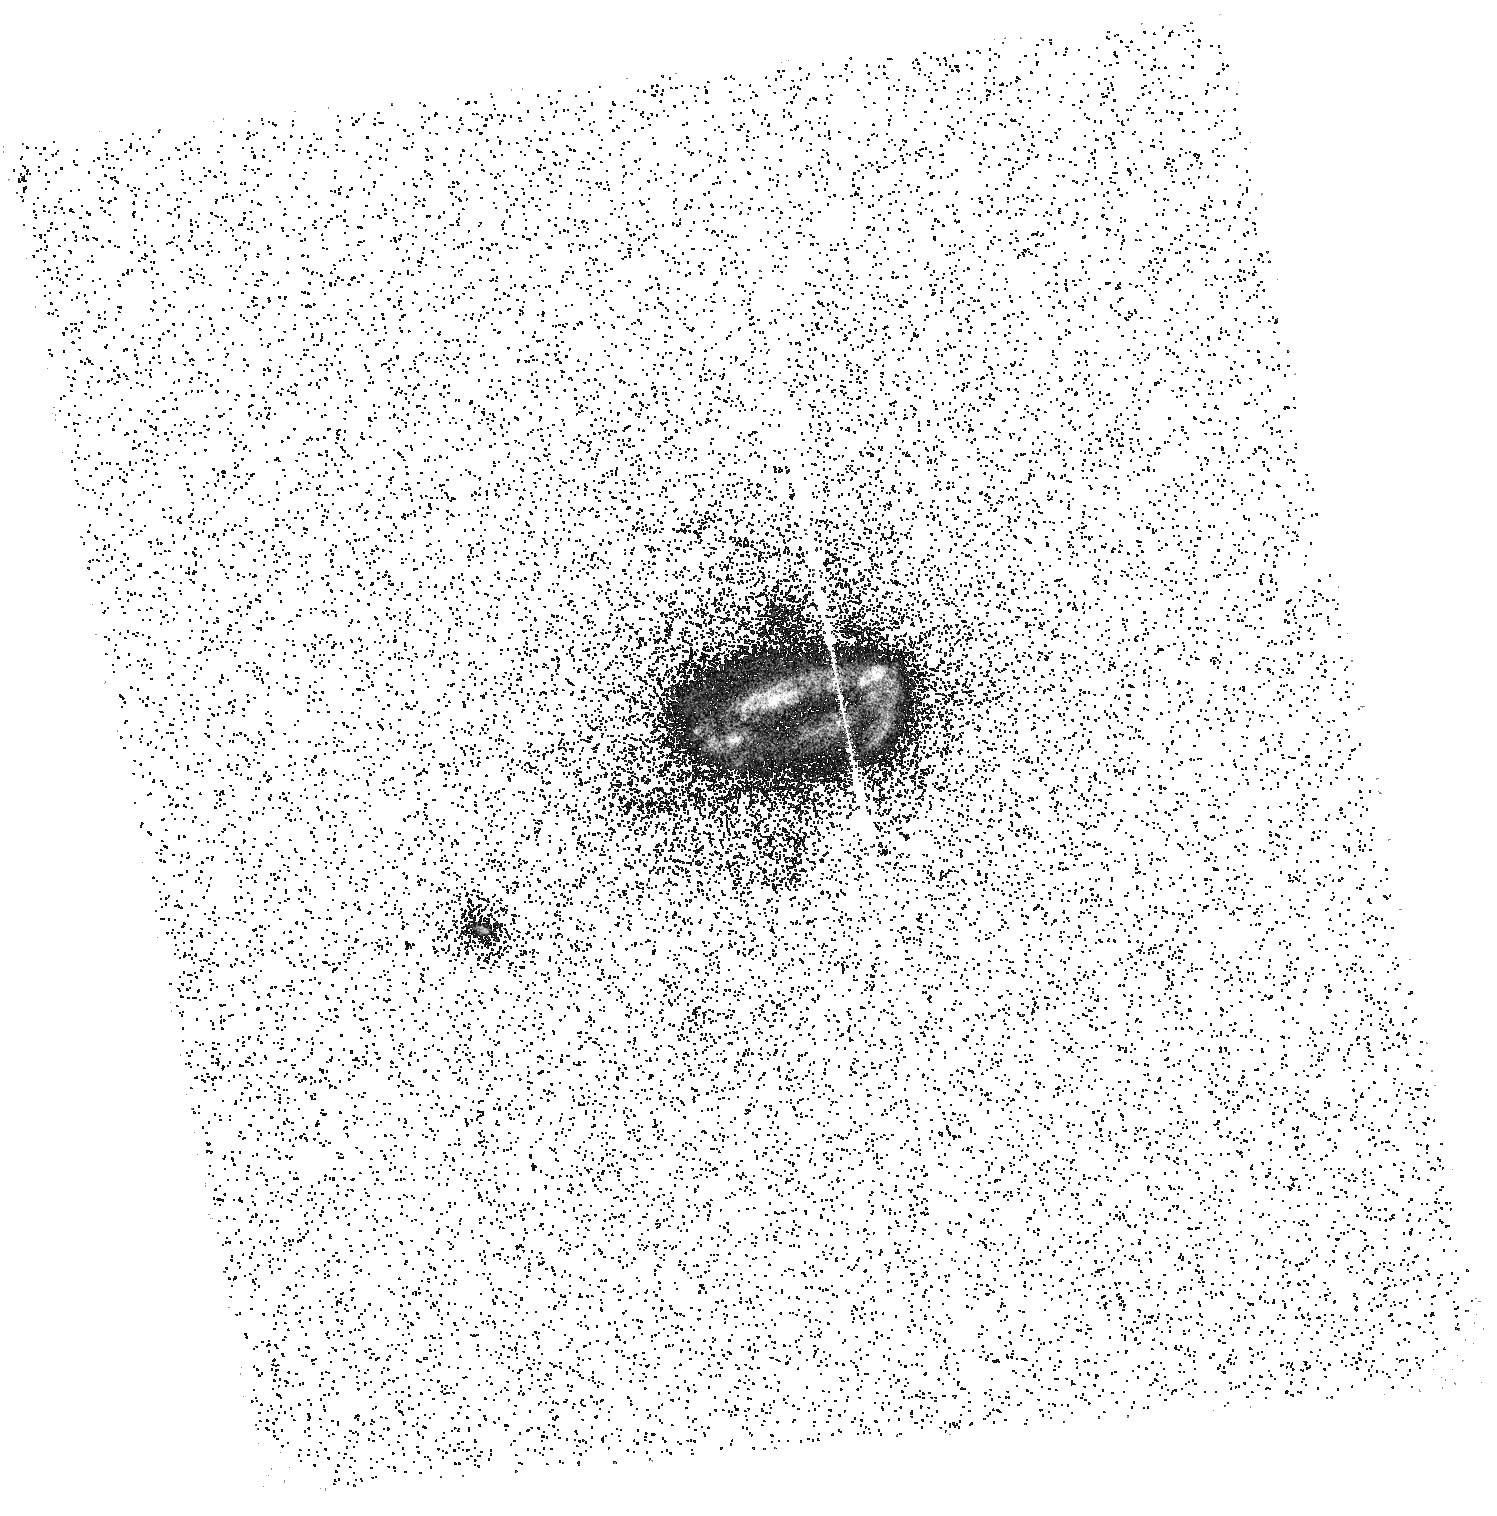
Target: ABELL0780. Instrument: ACS/SBC. Filter: F150LP. Exposure: 21 min. Observation ID: hst_12570_03_acs_sbc_f150lp_jbou03

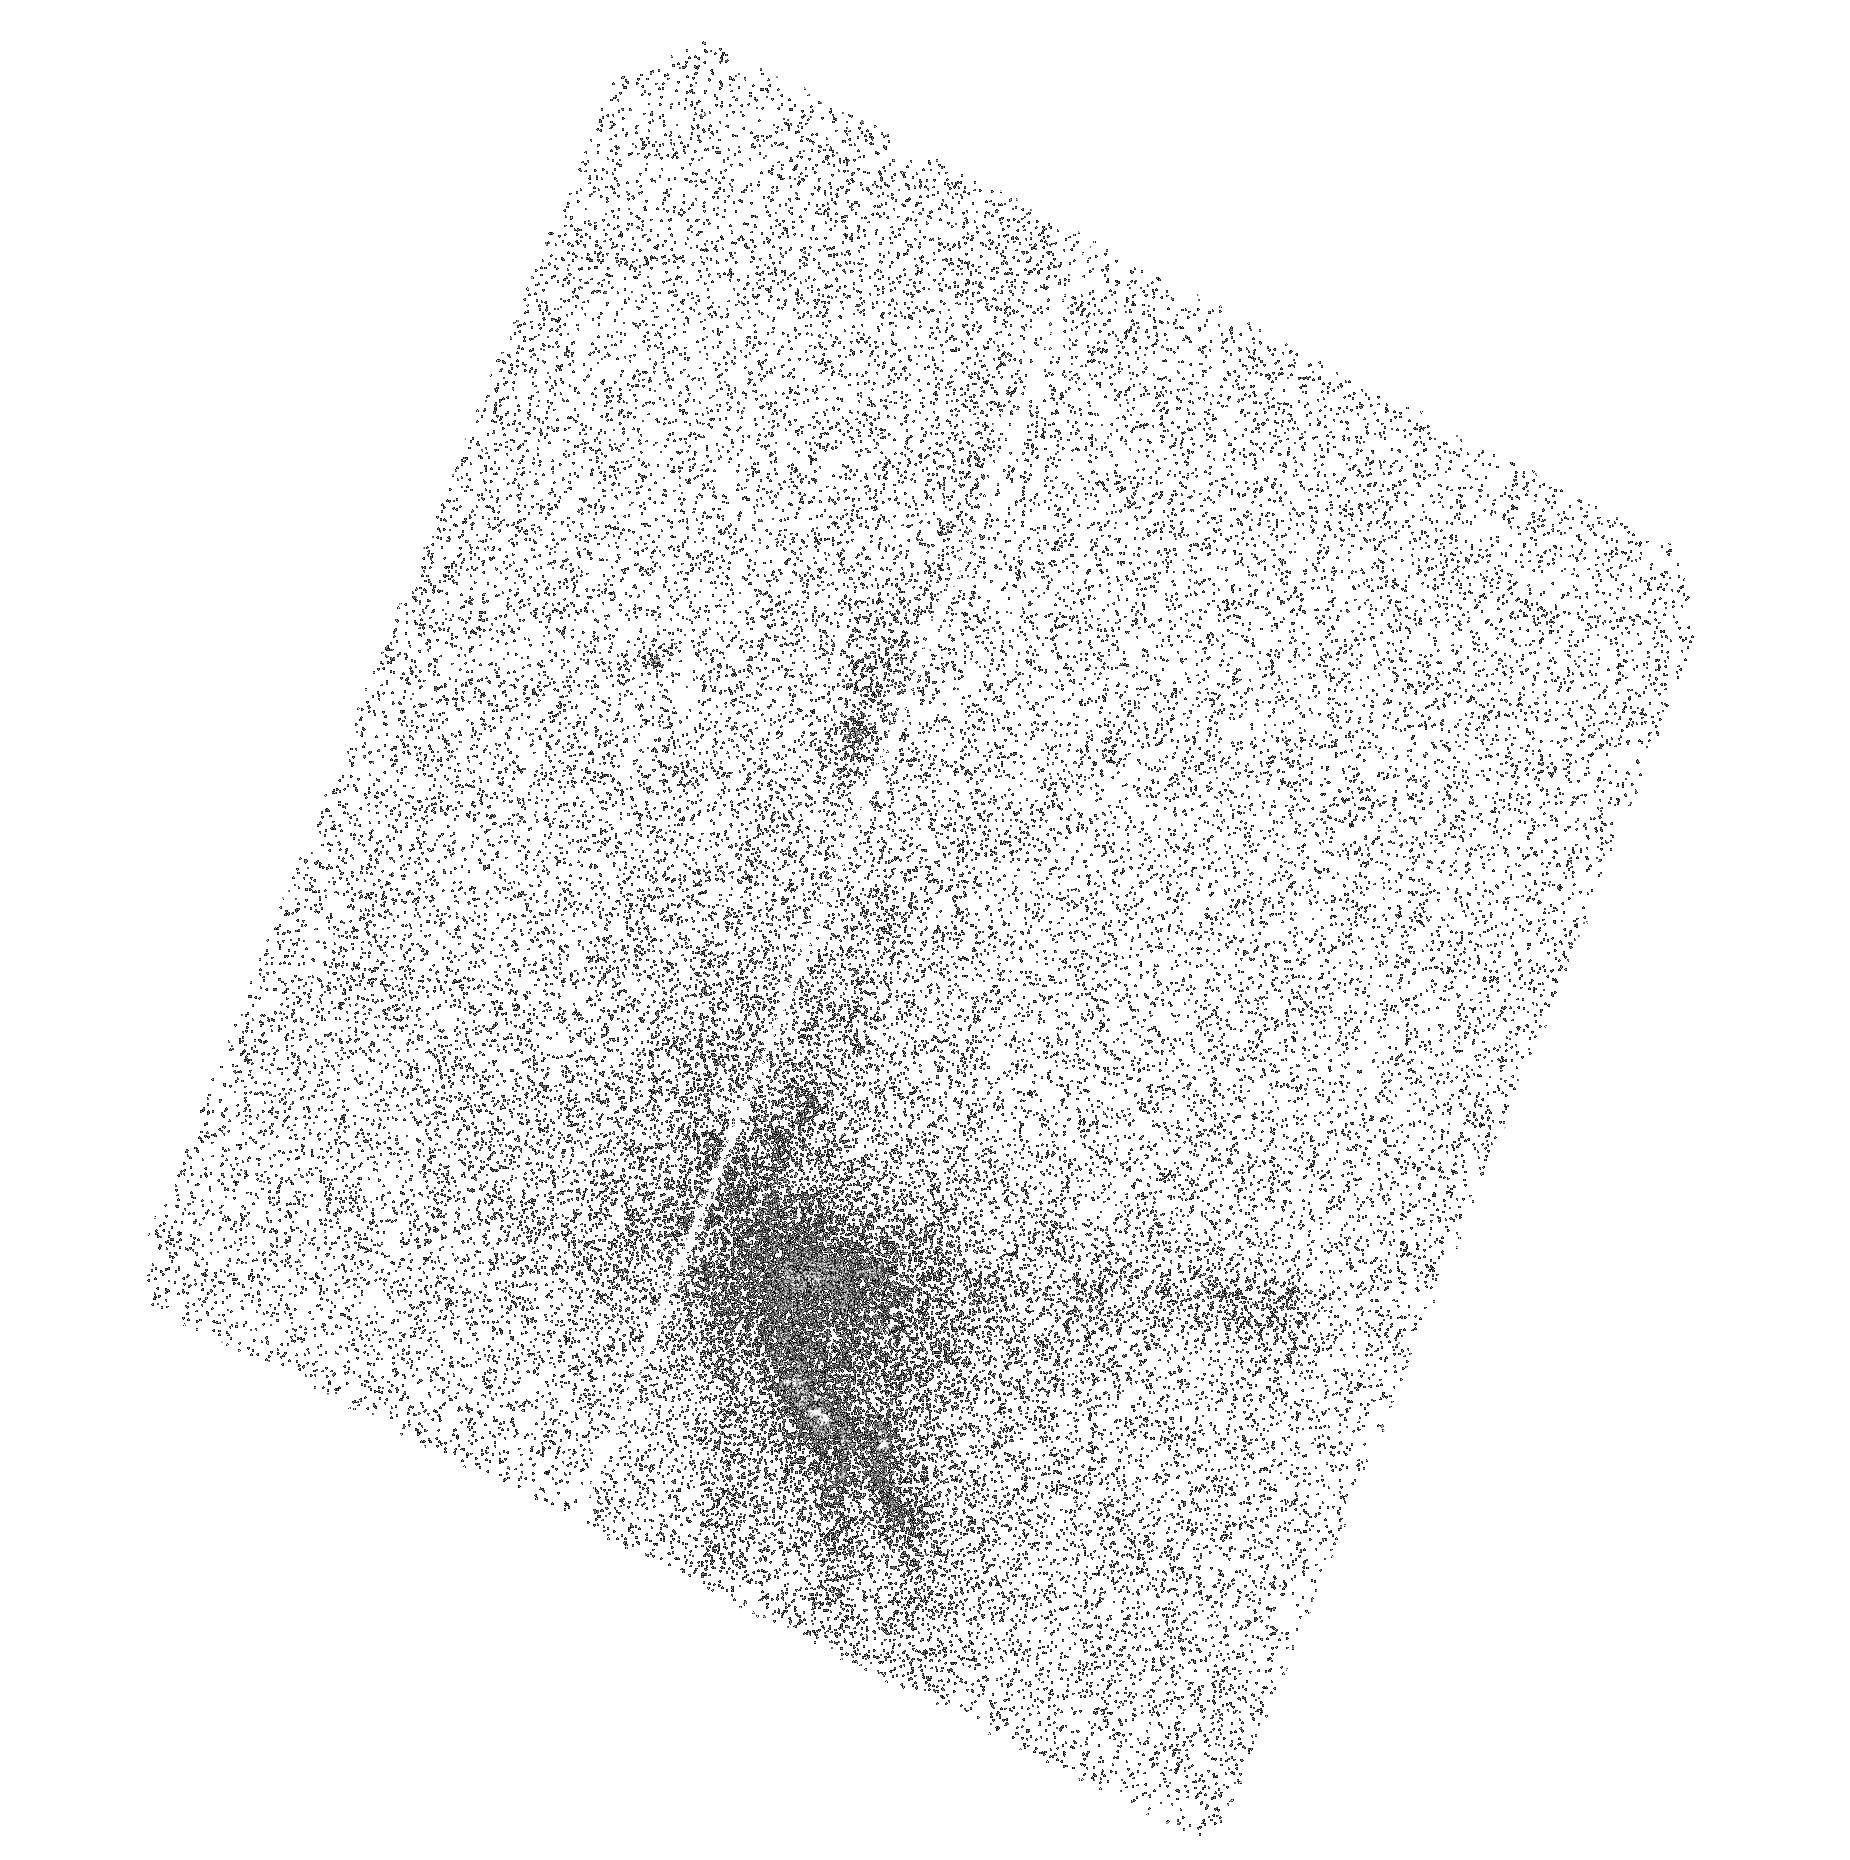
Target: ABELLS1101. Instrument: ACS/SBC. Filter: F140LP. Exposure: 22 min. Observation ID: hst_12570_04_acs_sbc_f140lp_jbou04

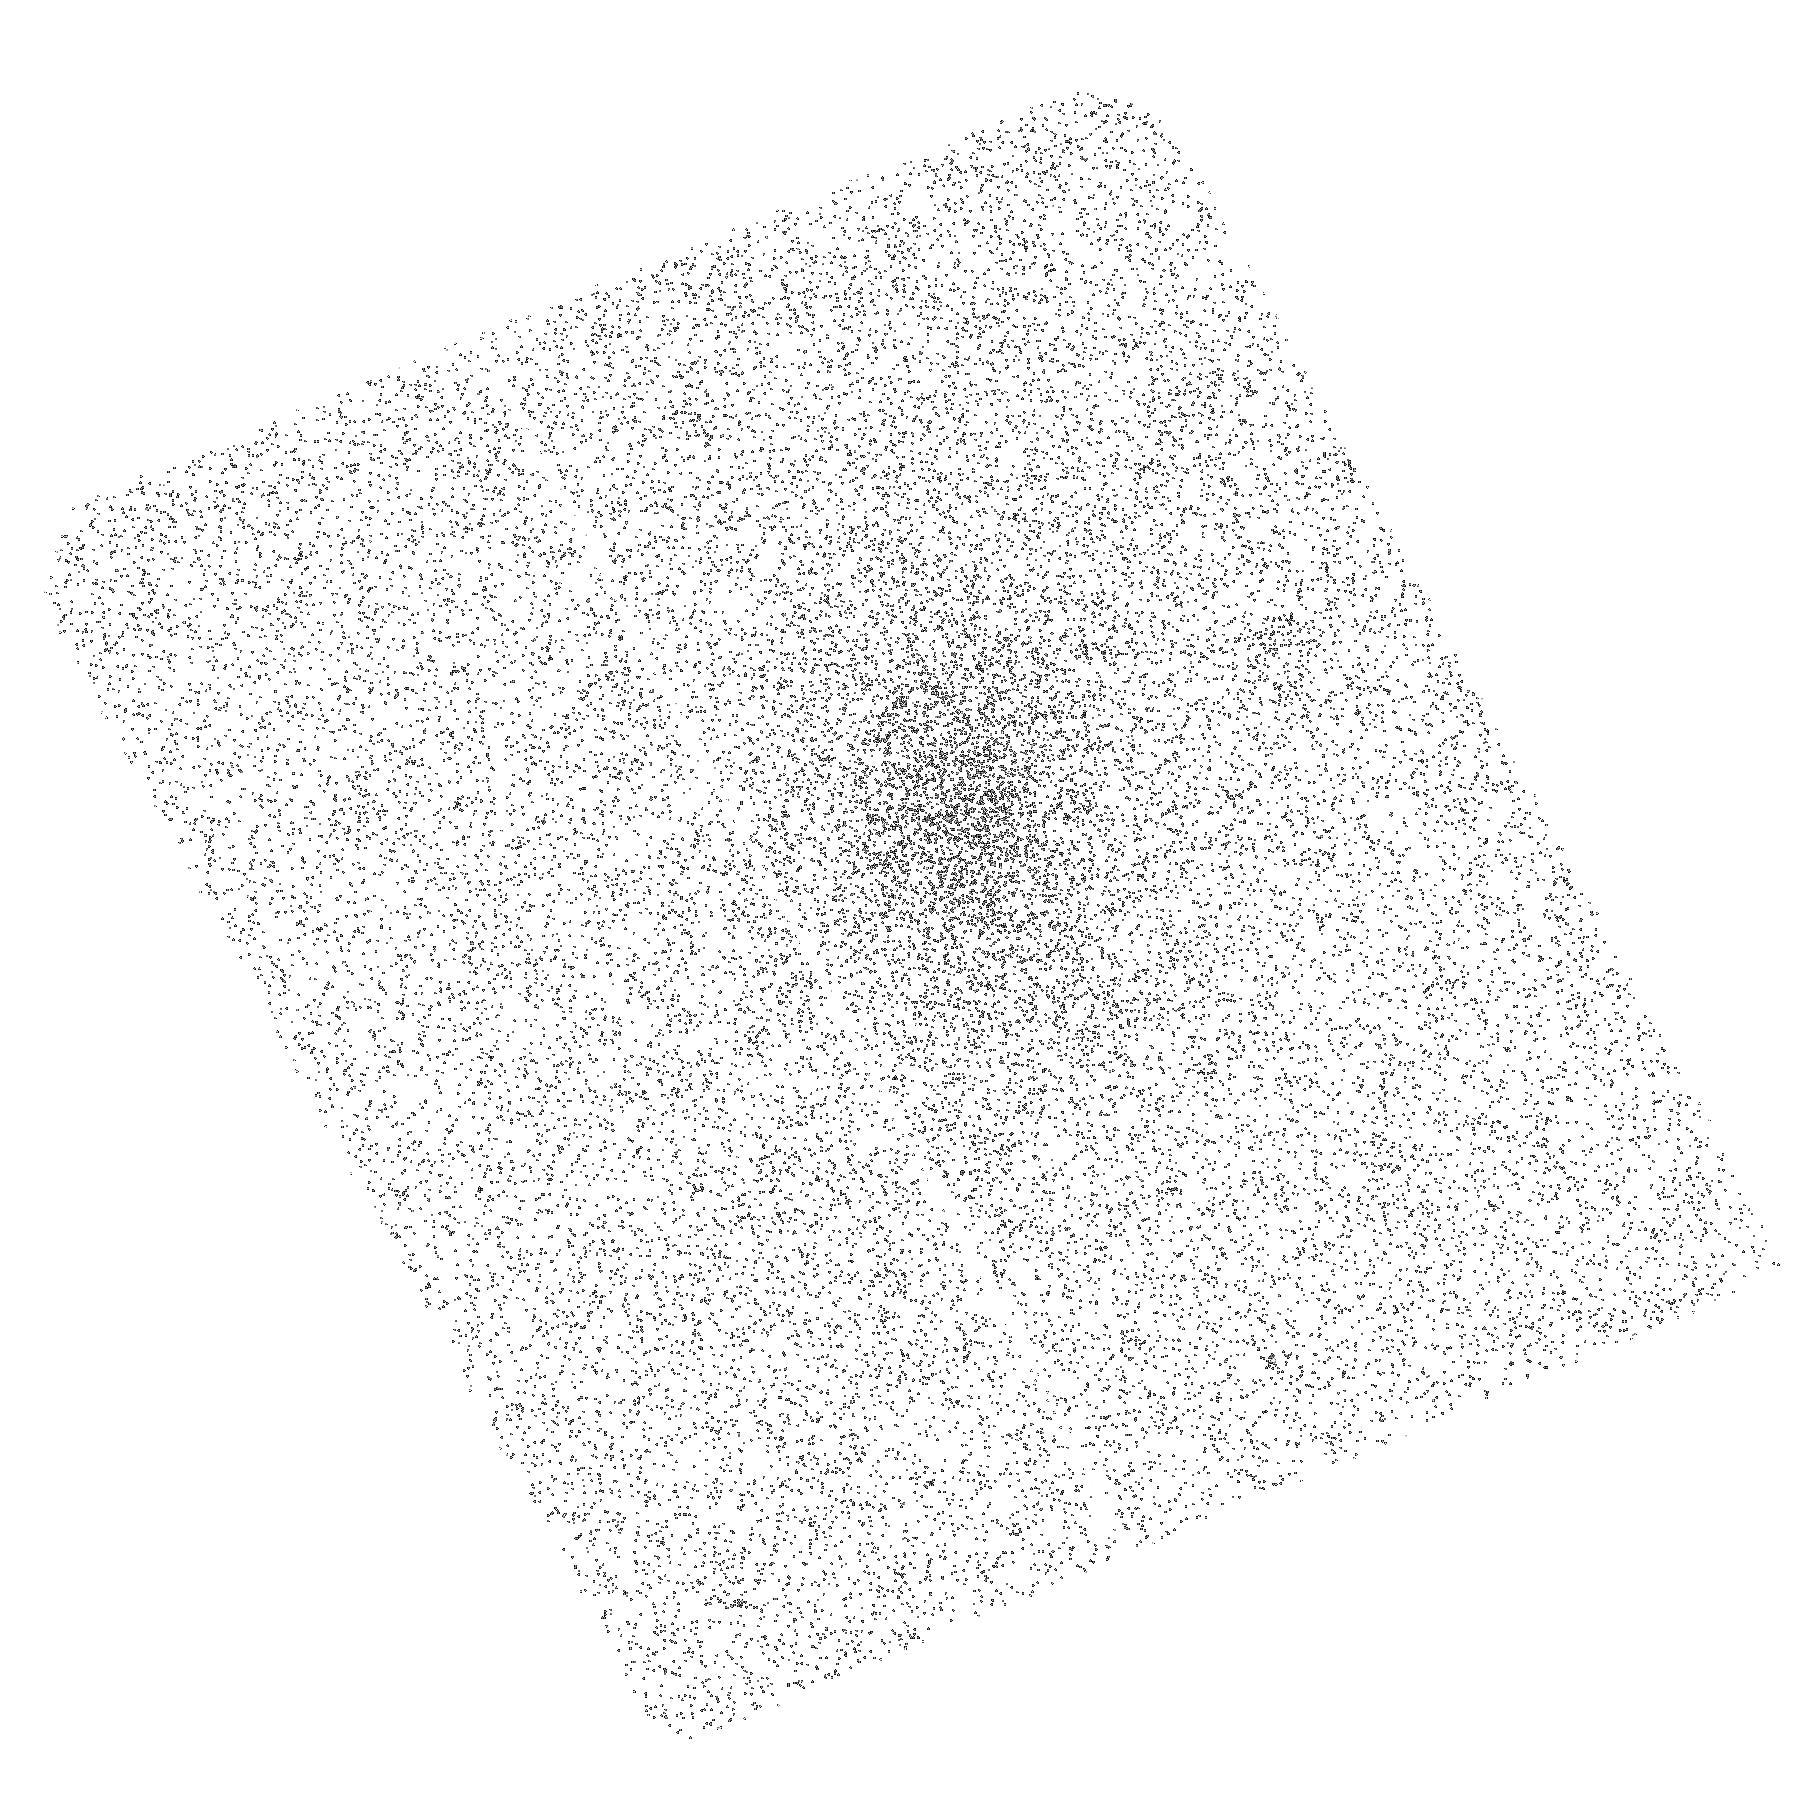
Target: NGC4325. Instrument: ACS/SBC. Filter: F150LP. Exposure: 21 min. Observation ID: hst_12570_05_acs_sbc_f150lp_jbou05

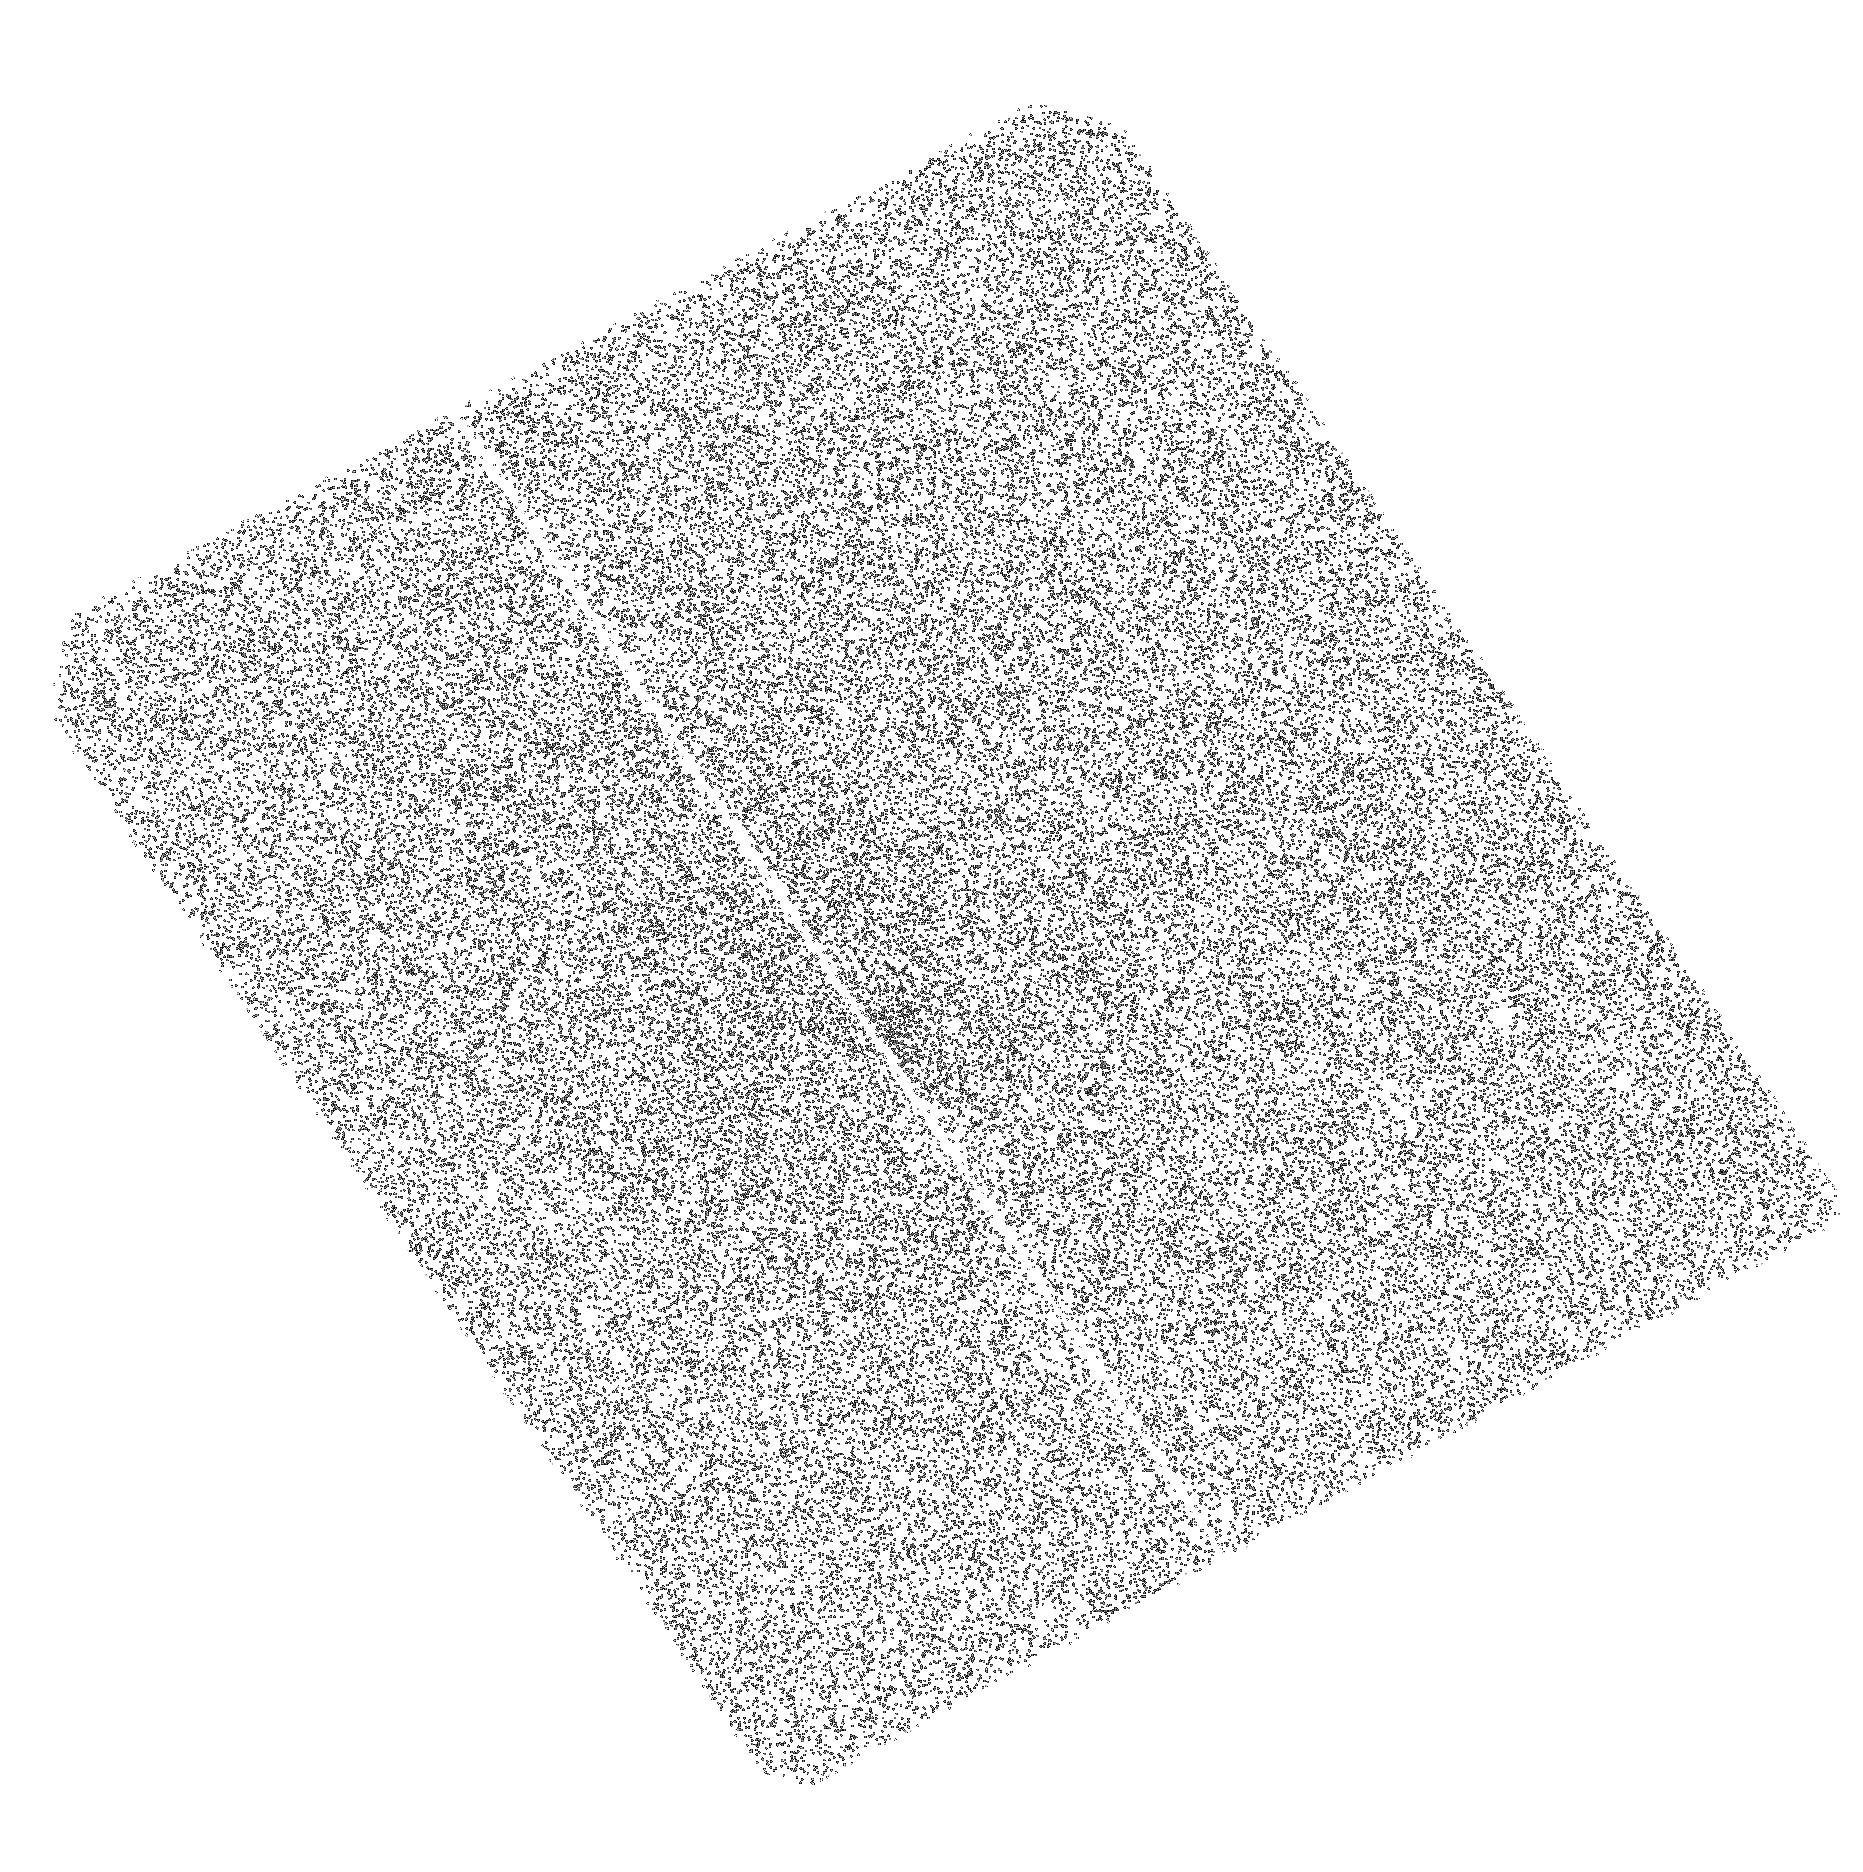
Target: ABELL0478. Instrument: ACS/SBC. Filter: F140LP. Exposure: 21 min. Observation ID: hst_12570_01_acs_sbc_f140lp_jbou01

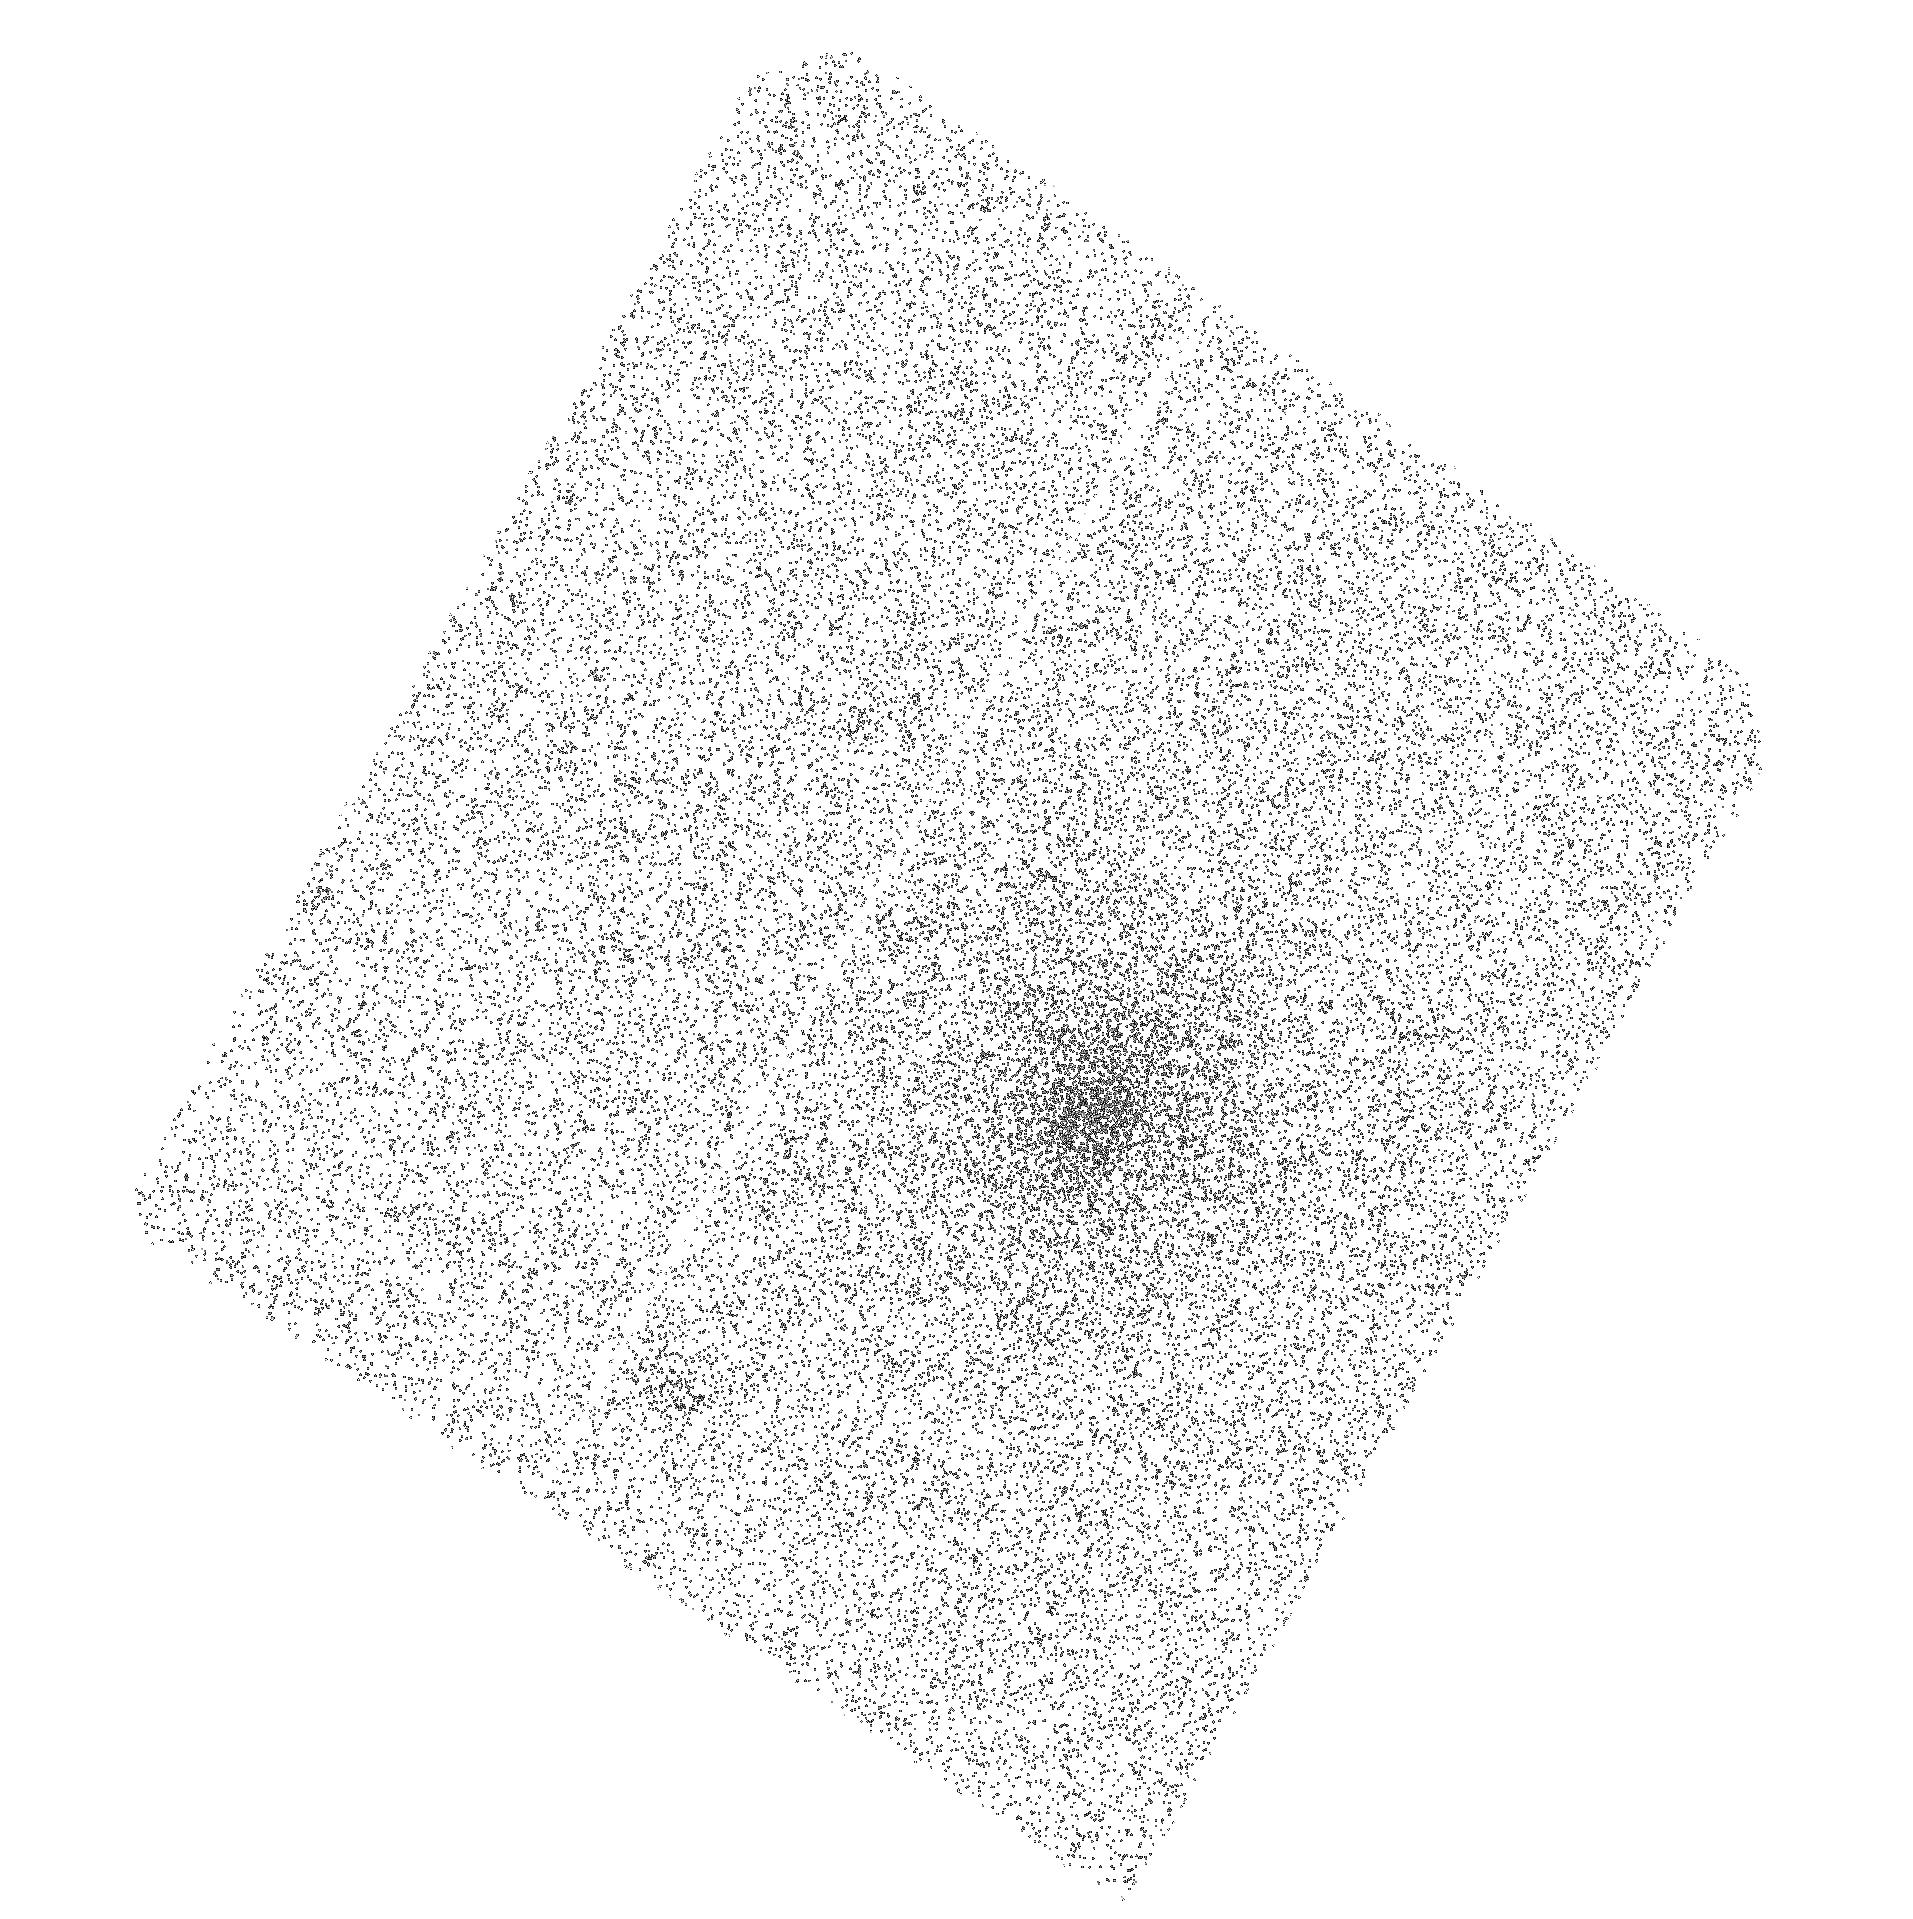
Target: ABELL0496. Instrument: ACS/SBC. Filter: F150LP. Exposure: 21 min. Observation ID: hst_12570_02_acs_sbc_f150lp_jbou02

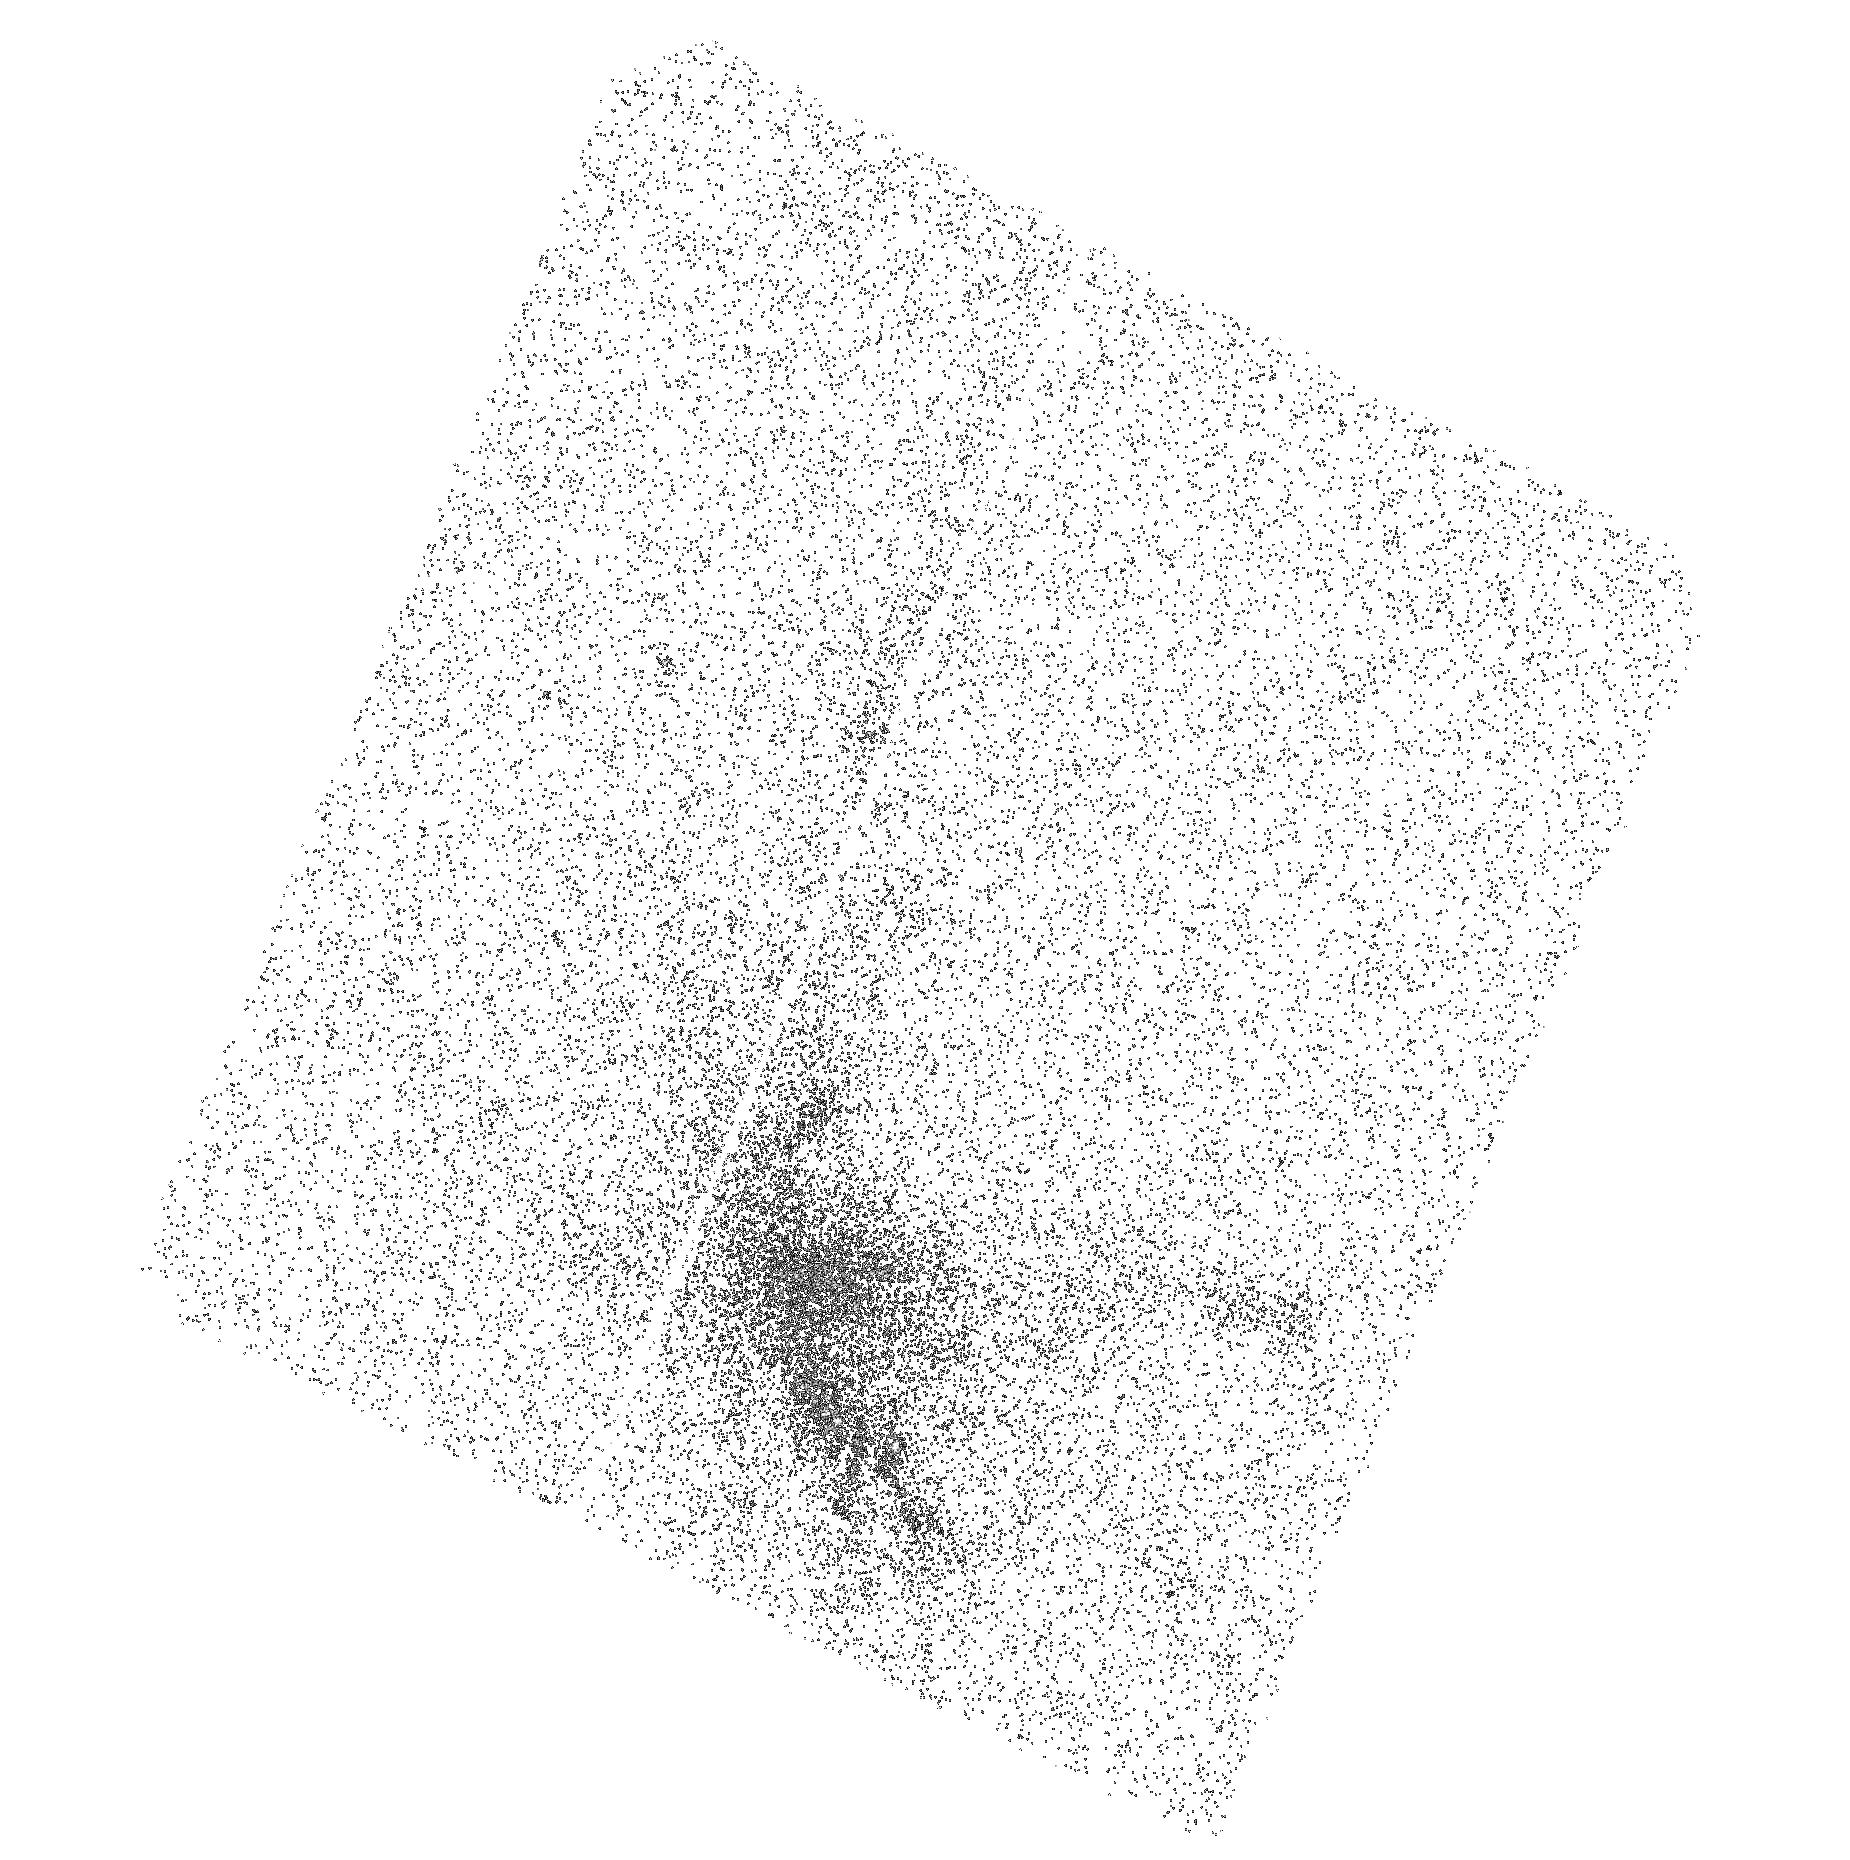
Target: ABELLS1101. Instrument: ACS/SBC. Filter: F150LP. Exposure: 22 min. Observation ID: hst_12570_04_acs_sbc_f150lp_jbou04

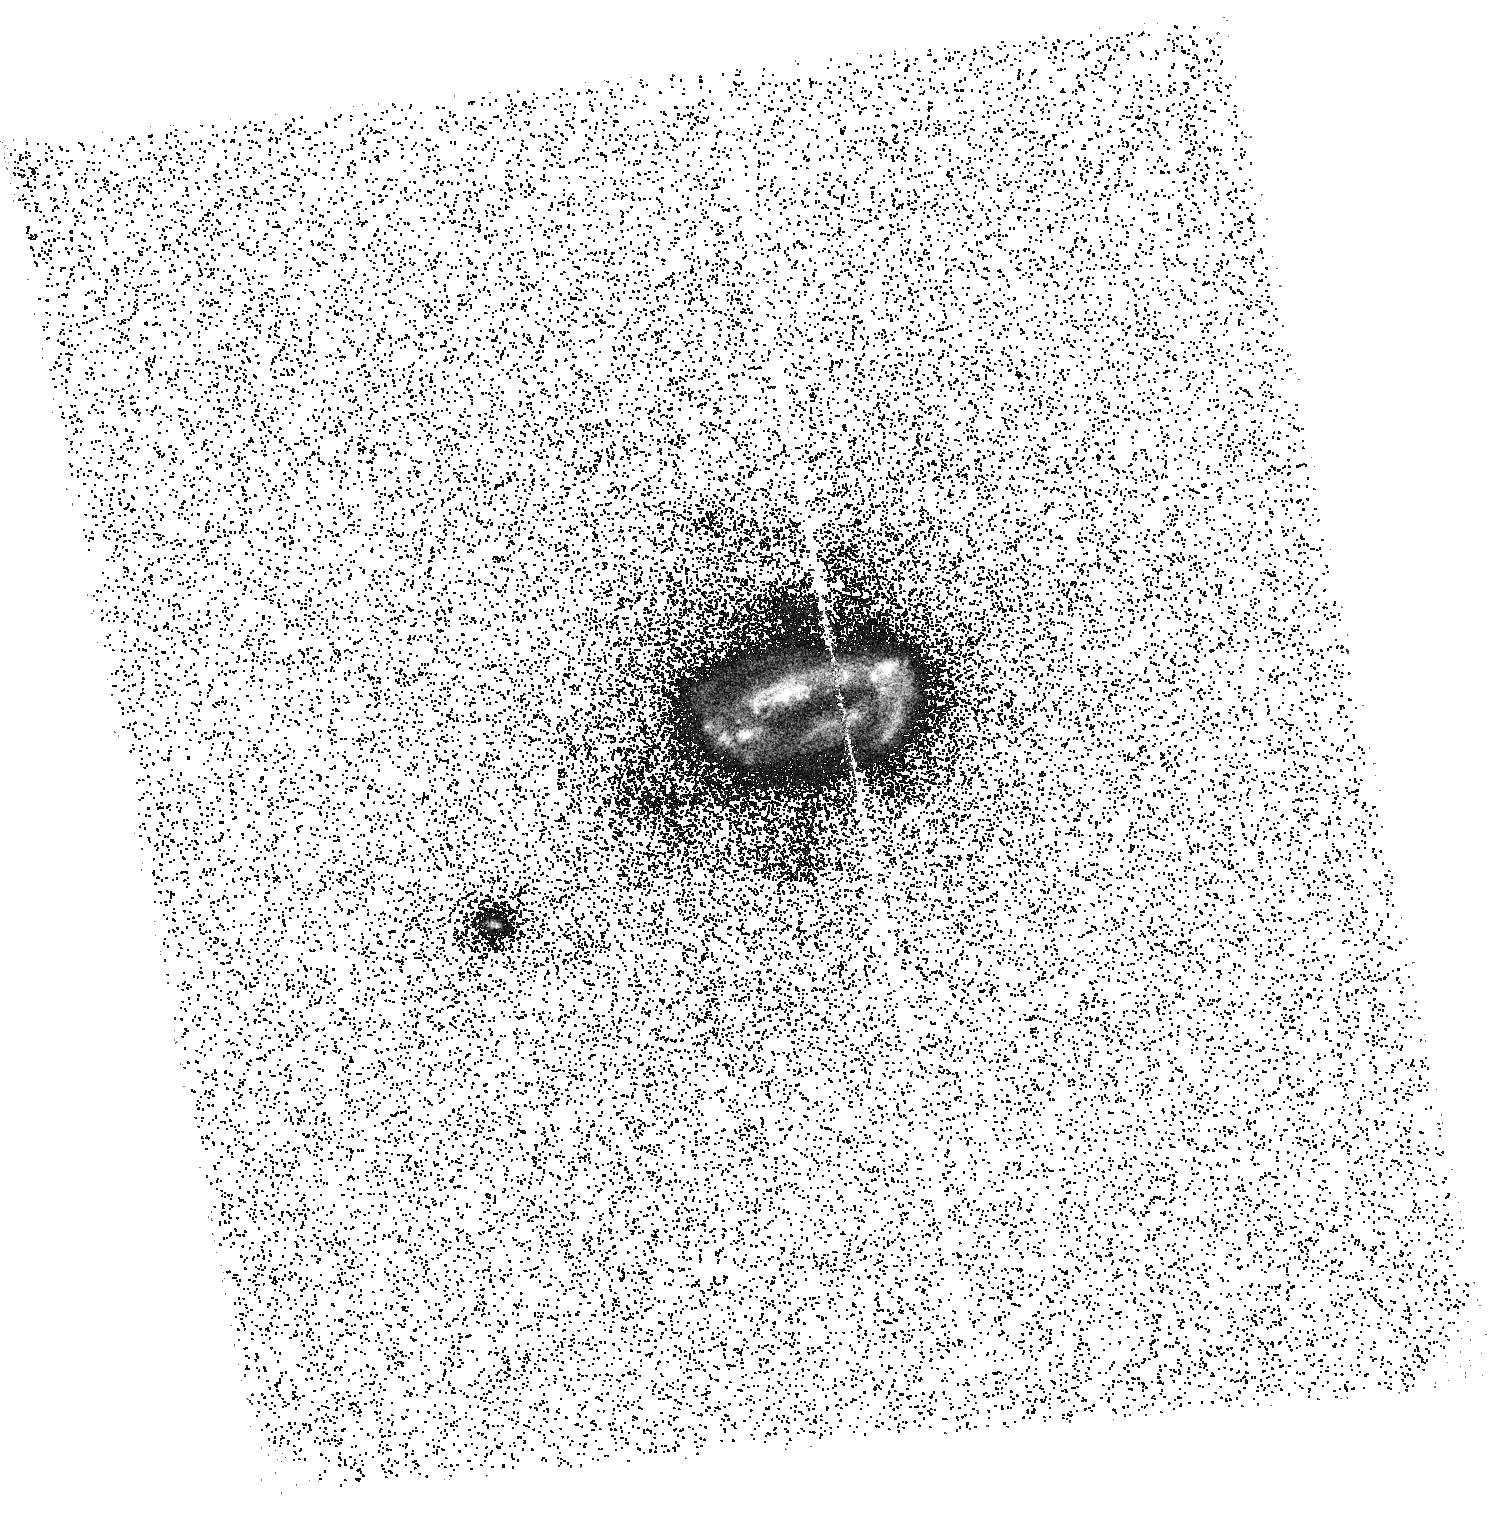
Target: ABELL0780. Instrument: ACS/SBC. Filter: F140LP. Exposure: 21 min. Observation ID: hst_12570_03_acs_sbc_f140lp_jbou03

Deep FUV Imaging of Cool Cores in Galaxy Clusters (PI: Veilleux, Sylvain)

We propose to complete an on-going ACS/SBC FUV imaging survey of nearby galaxy cluster cores with the observation of our final 5 targets. This FUV program is the last critical element of a comprehensive investigation of the impact of stellar and AGN feedback on the local galaxy cluster environment. The HST images complement new, high-resolution, Halpha images obtained with the Maryland-Magellan Tunable Filter (MMTF) on the Baade 6.5m telescope, as well as new optical long-slit spectroscopy from the Magellan and Keck telescopes, Herschel mid-far IR imaging spectroscopy, CARMA, SMA and IRAM sub-mm imaging spectroscopy, and archival Chandra imaging spectroscopy, GALEX NUV imaging, and VLA 1.4 GHz maps. The MMTF data have revealed unsuspected filamentary complexes in several systems. The GALEX data often show hints of extended NUV and FUV emission on a similar scale, but their poor spatial resolution prevents meaningful comparison with the MMTF data. The ACS/SBC data which we acquired during the 2009 supplemental call have provided this much needed gain in resolution, but several of the most exciting Halpha filamentary complexes remain unobserved at FUV. The combined X-ray-FUV-Halpha-IR-radio imaging and X-ray-optical-IR spectra will allow us to derive with unprecedented precision the role of the AGN, hot stars, shocks, and relativistic particles on the excitation and thermodynamics of the multi-phase intracluster and interstellar media in these systems. This is an important question since the formation and evolution of most cluster galaxies have likely been affected by these processes.